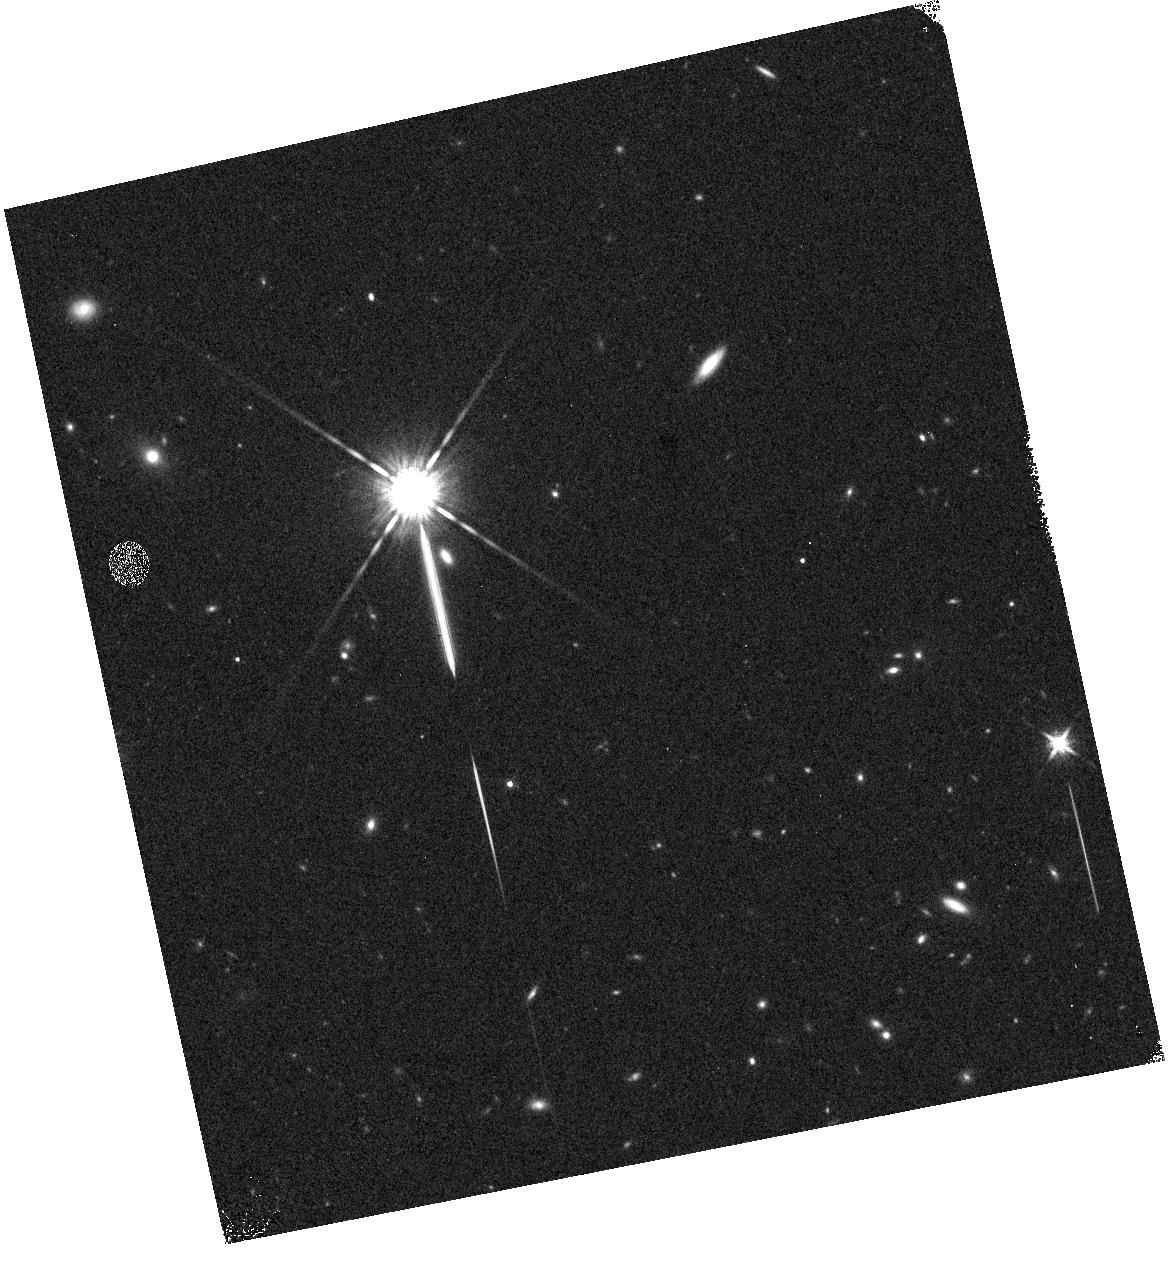
Target: field at RA 17.537°, Dec -2.374°. Instrument: WFC3/IR. Filter: F160W. Exposure: 3 min. Observation ID: hst_11696_8q_wfc3_ir_f160w_ib8c8q

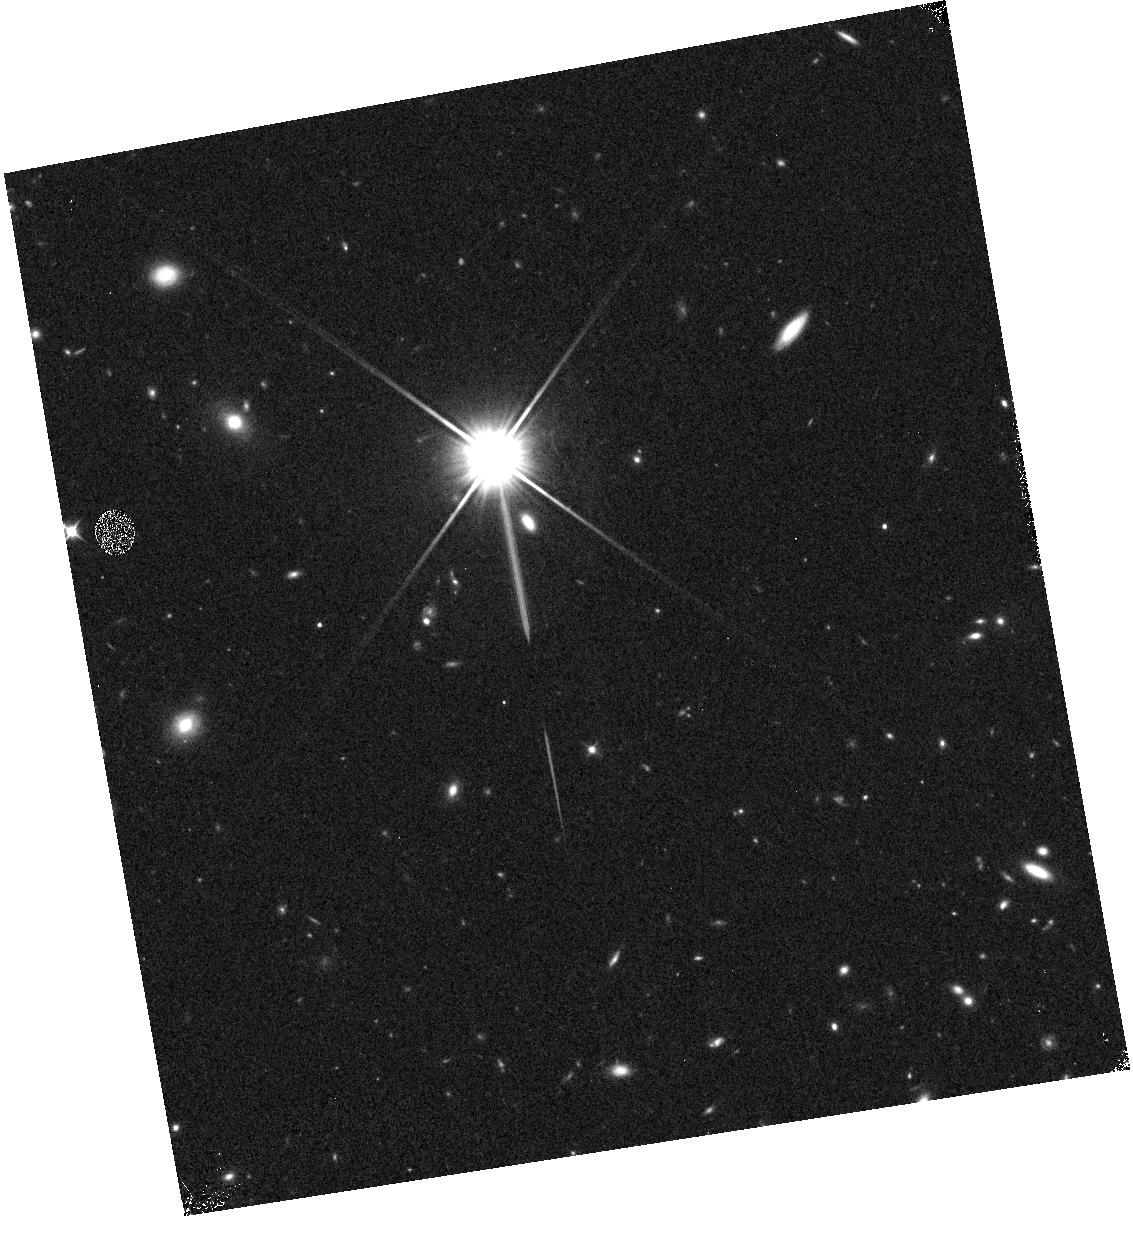
Target: field at RA 17.541°, Dec -2.375°. Instrument: WFC3/IR. Filter: F110W. Exposure: 3 min. Observation ID: hst_11696_4y_wfc3_ir_f110w_ib8c4y

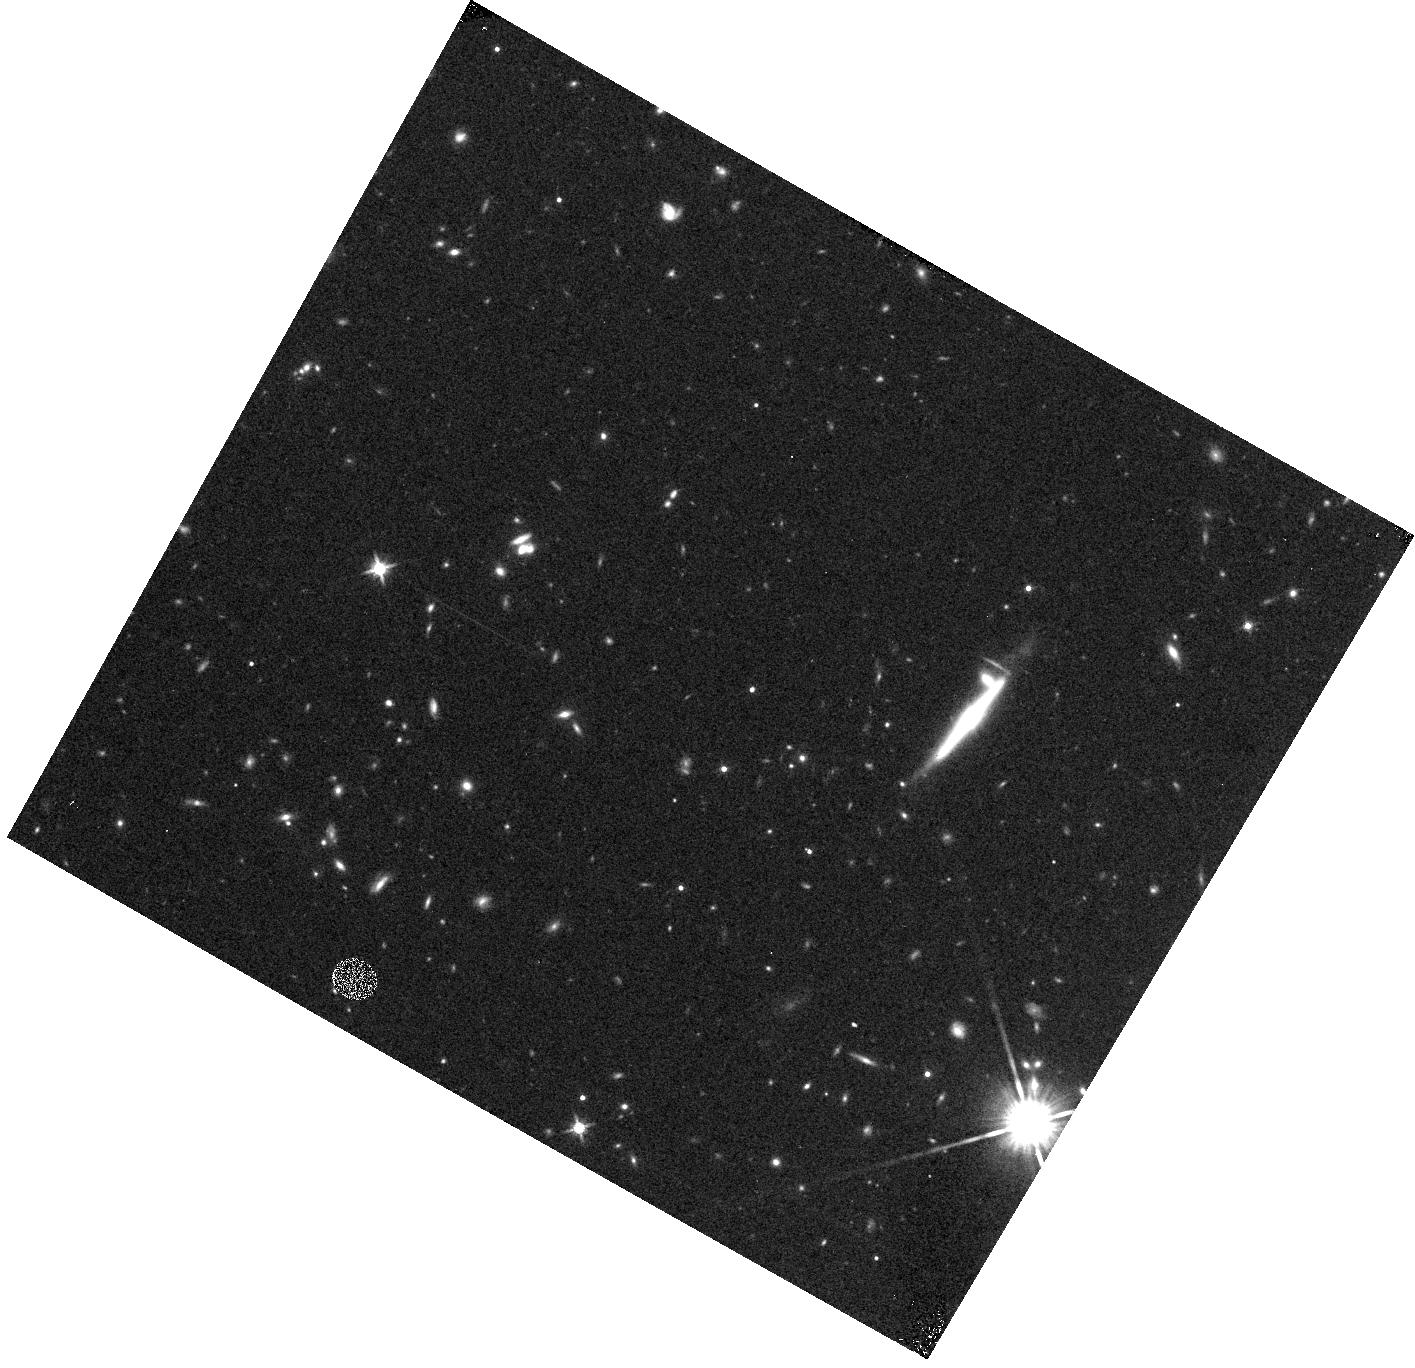
Target: field at RA 168.061°, Dec 35.614°. Instrument: WFC3/IR. Filter: F140W. Exposure: 4 min. Observation ID: hst_11696_d2_wfc3_ir_f140w_ib8cd2

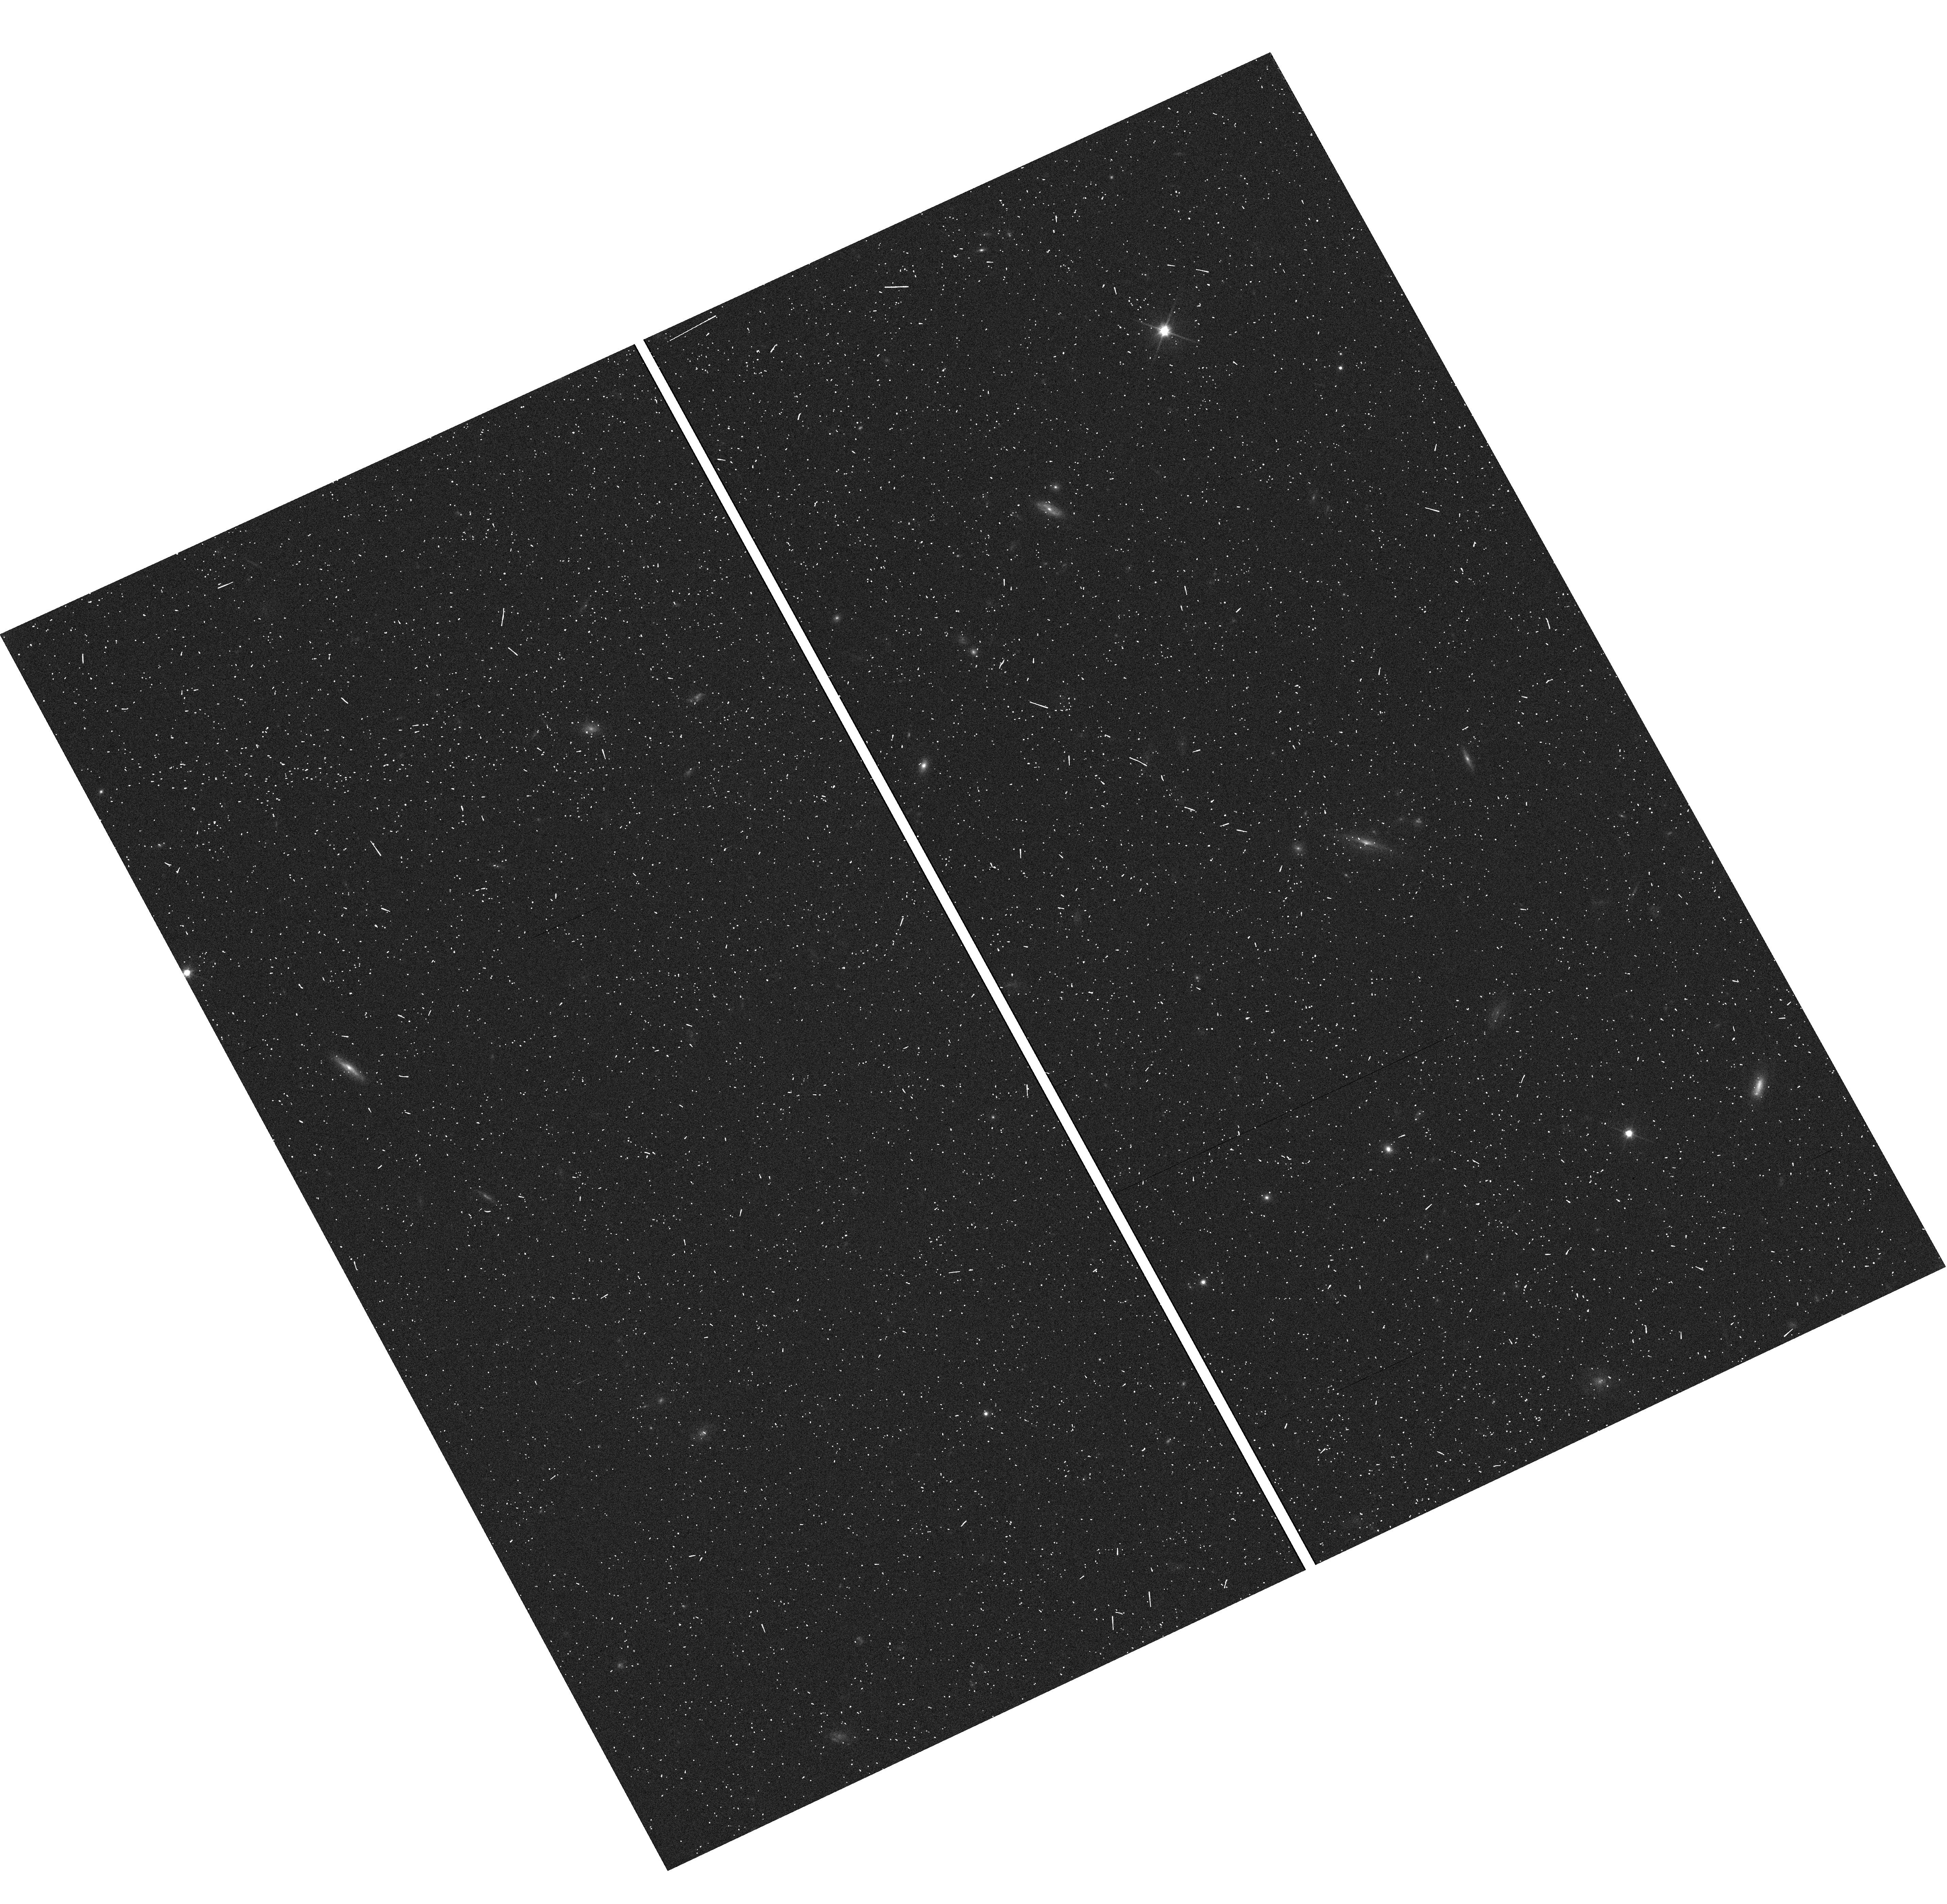
Target: field at RA 17.526°, Dec -2.395°. Instrument: WFC3/UVIS. Filter: F600LP. Exposure: 3 min. Observation ID: hst_11696_8o_wfc3_uvis_f600lp_ib8c8o

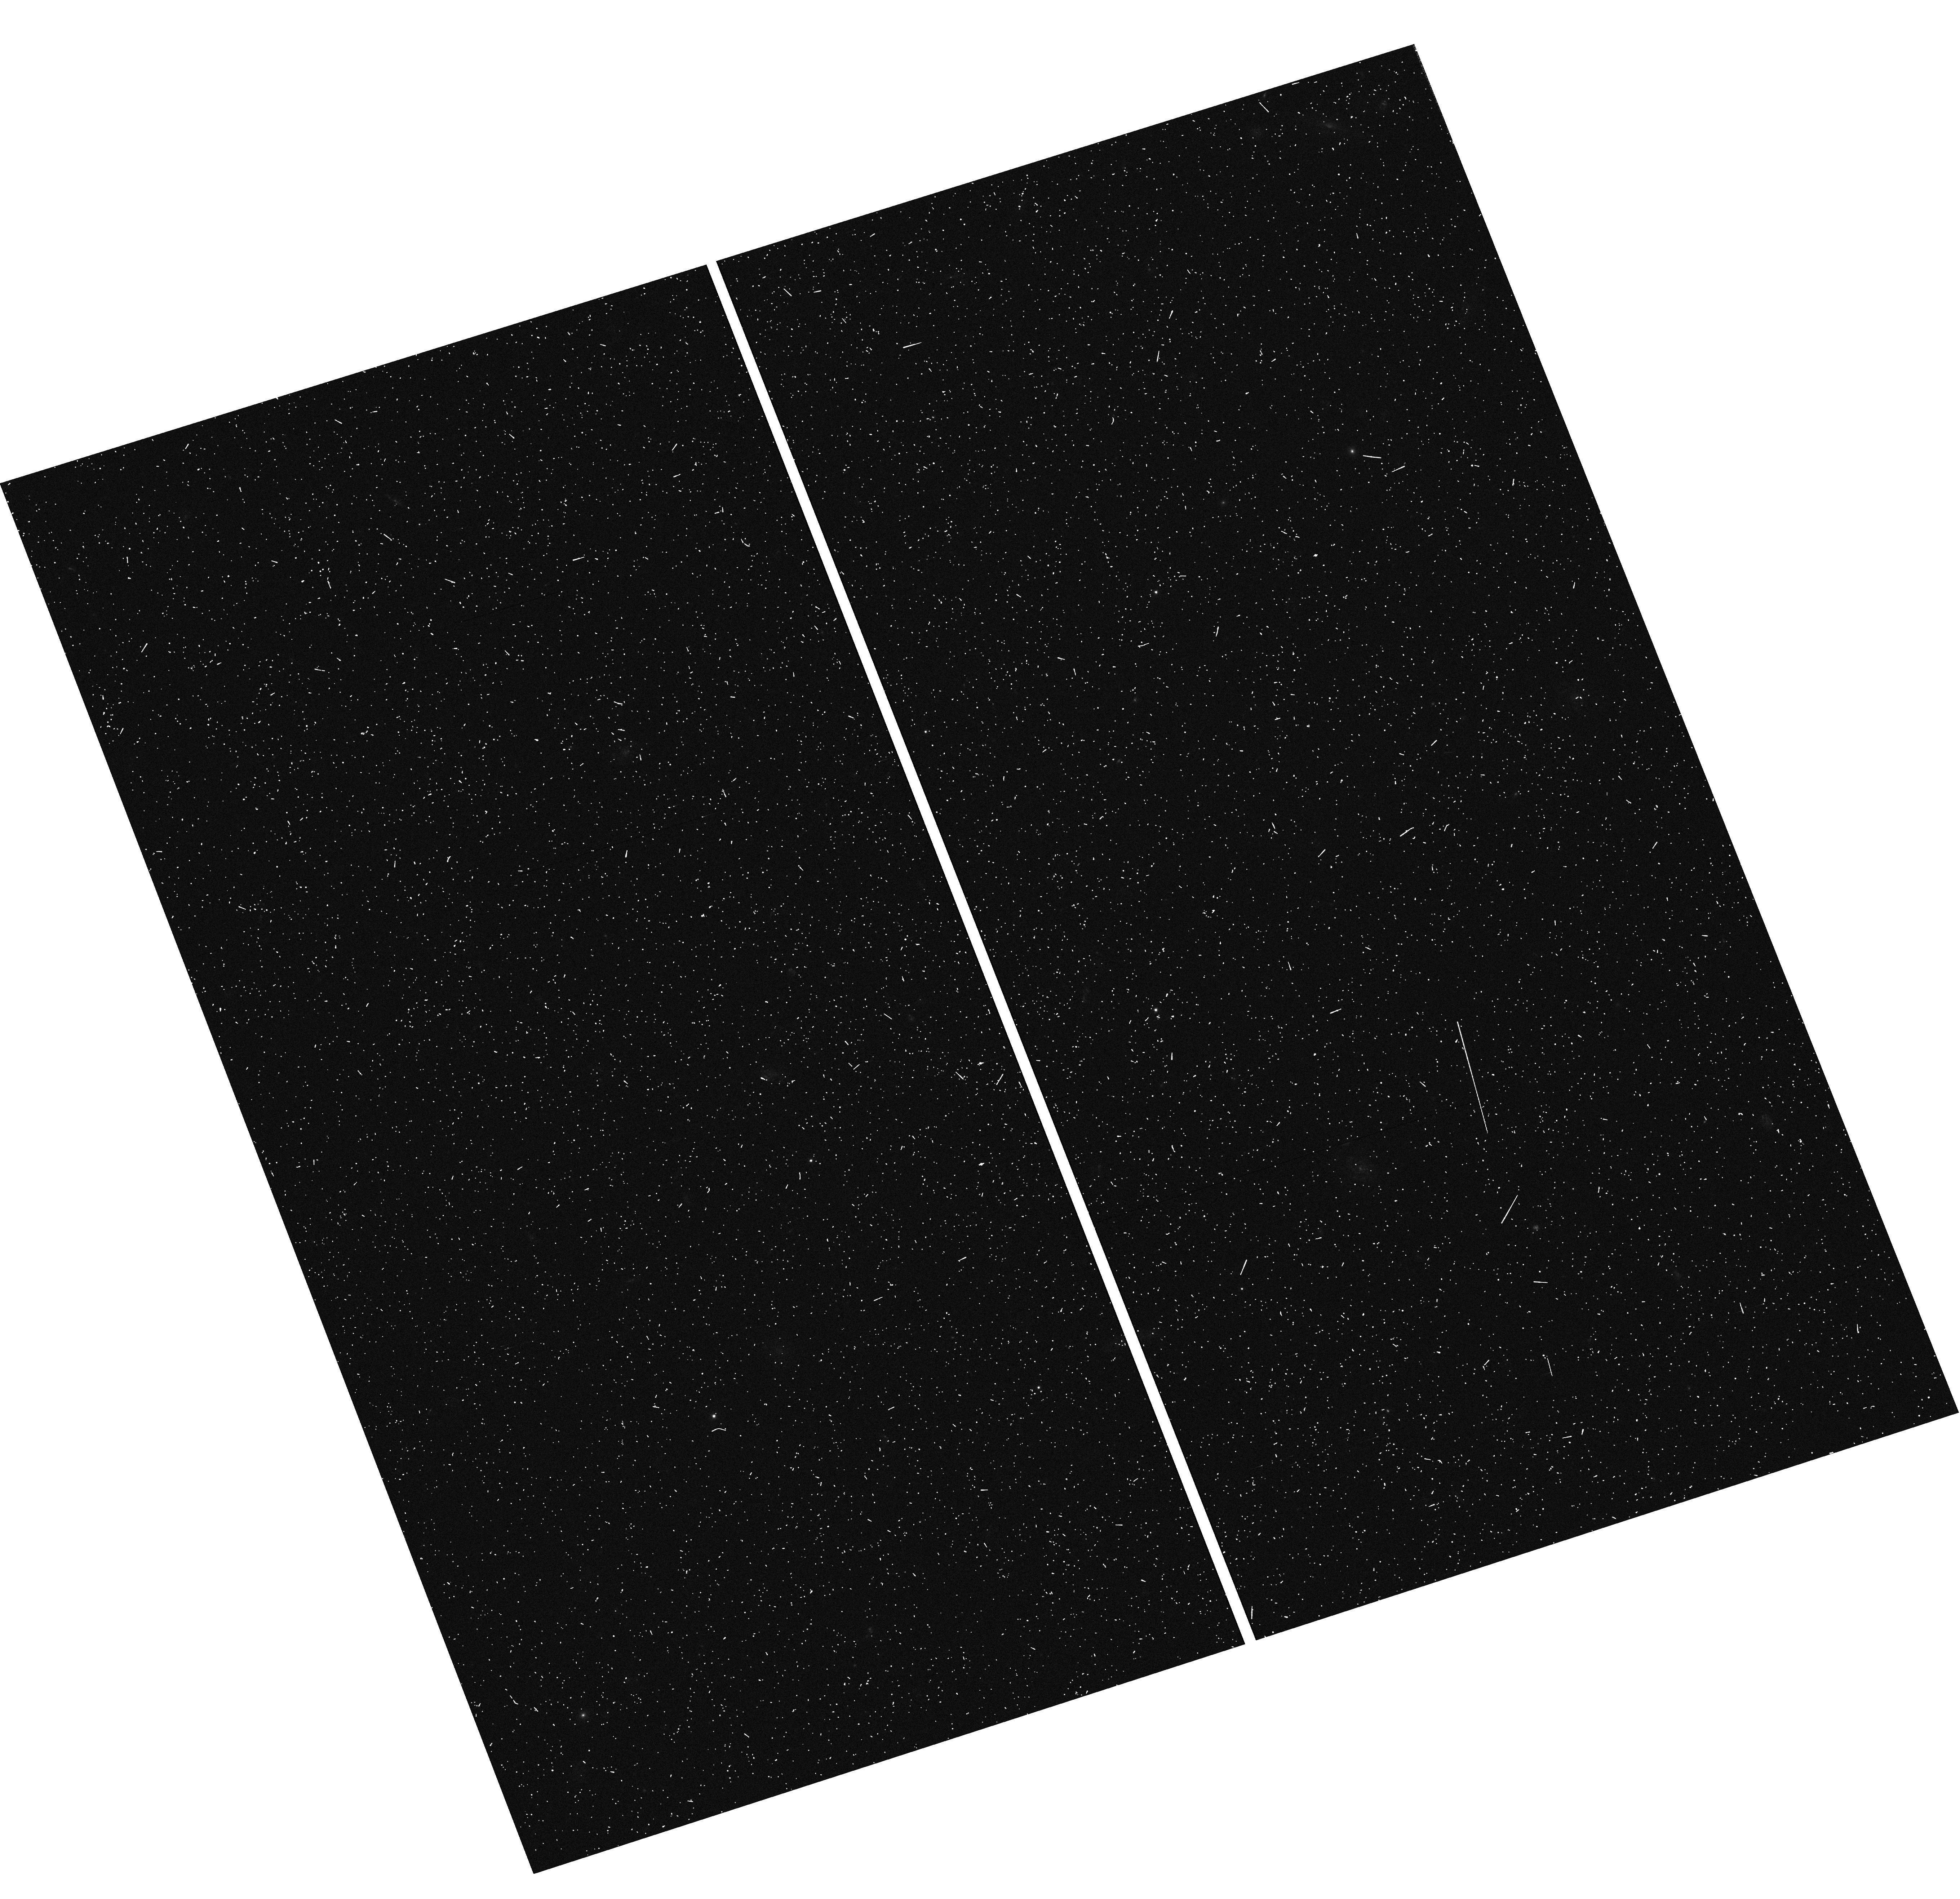
Target: field at RA 17.524°, Dec -2.417°. Instrument: WFC3/UVIS. Filter: F475X. Exposure: 3 min. Observation ID: hst_11696_8g_wfc3_uvis_f475x_ib8c8g

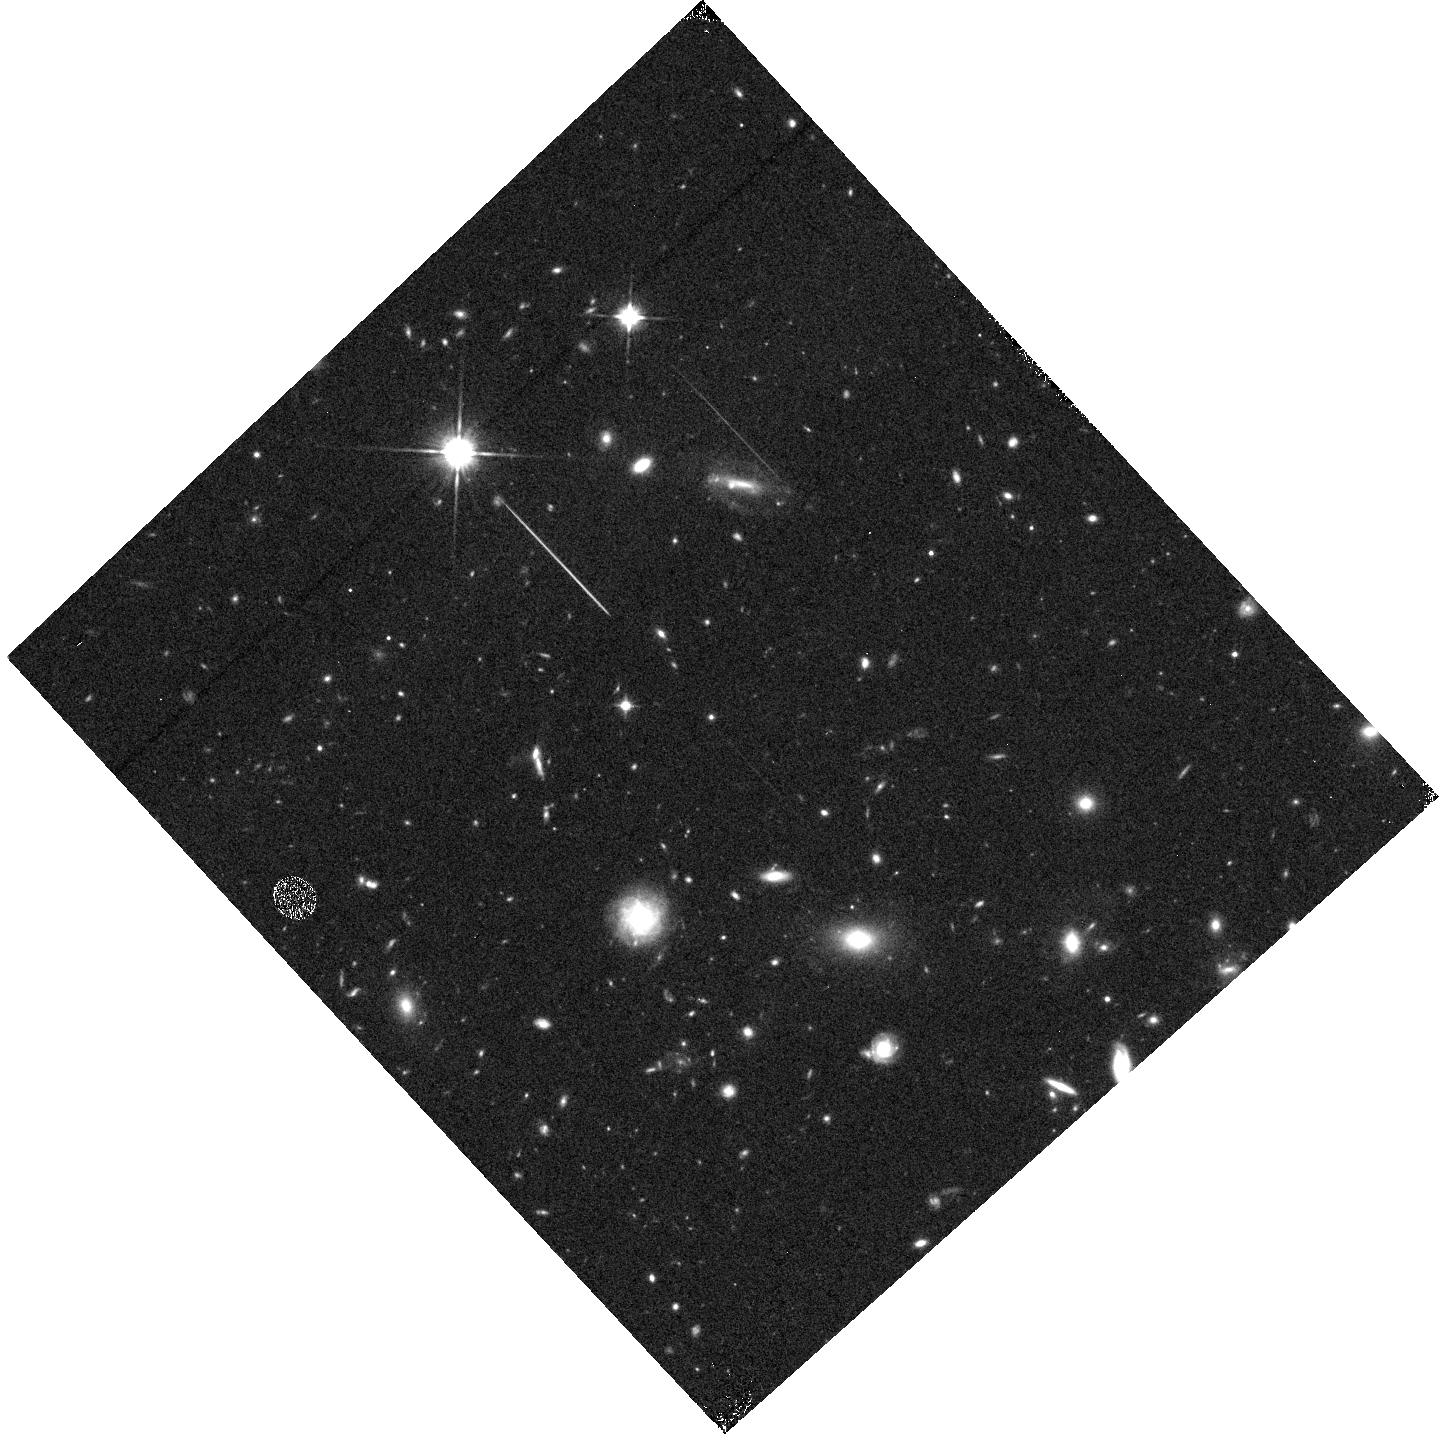
Target: field at RA 150.266°, Dec 50.399°. Instrument: WFC3/IR. Filter: F110W. Exposure: 8 min. Observation ID: hst_11696_9l_wfc3_ir_f110w_ib8c9l

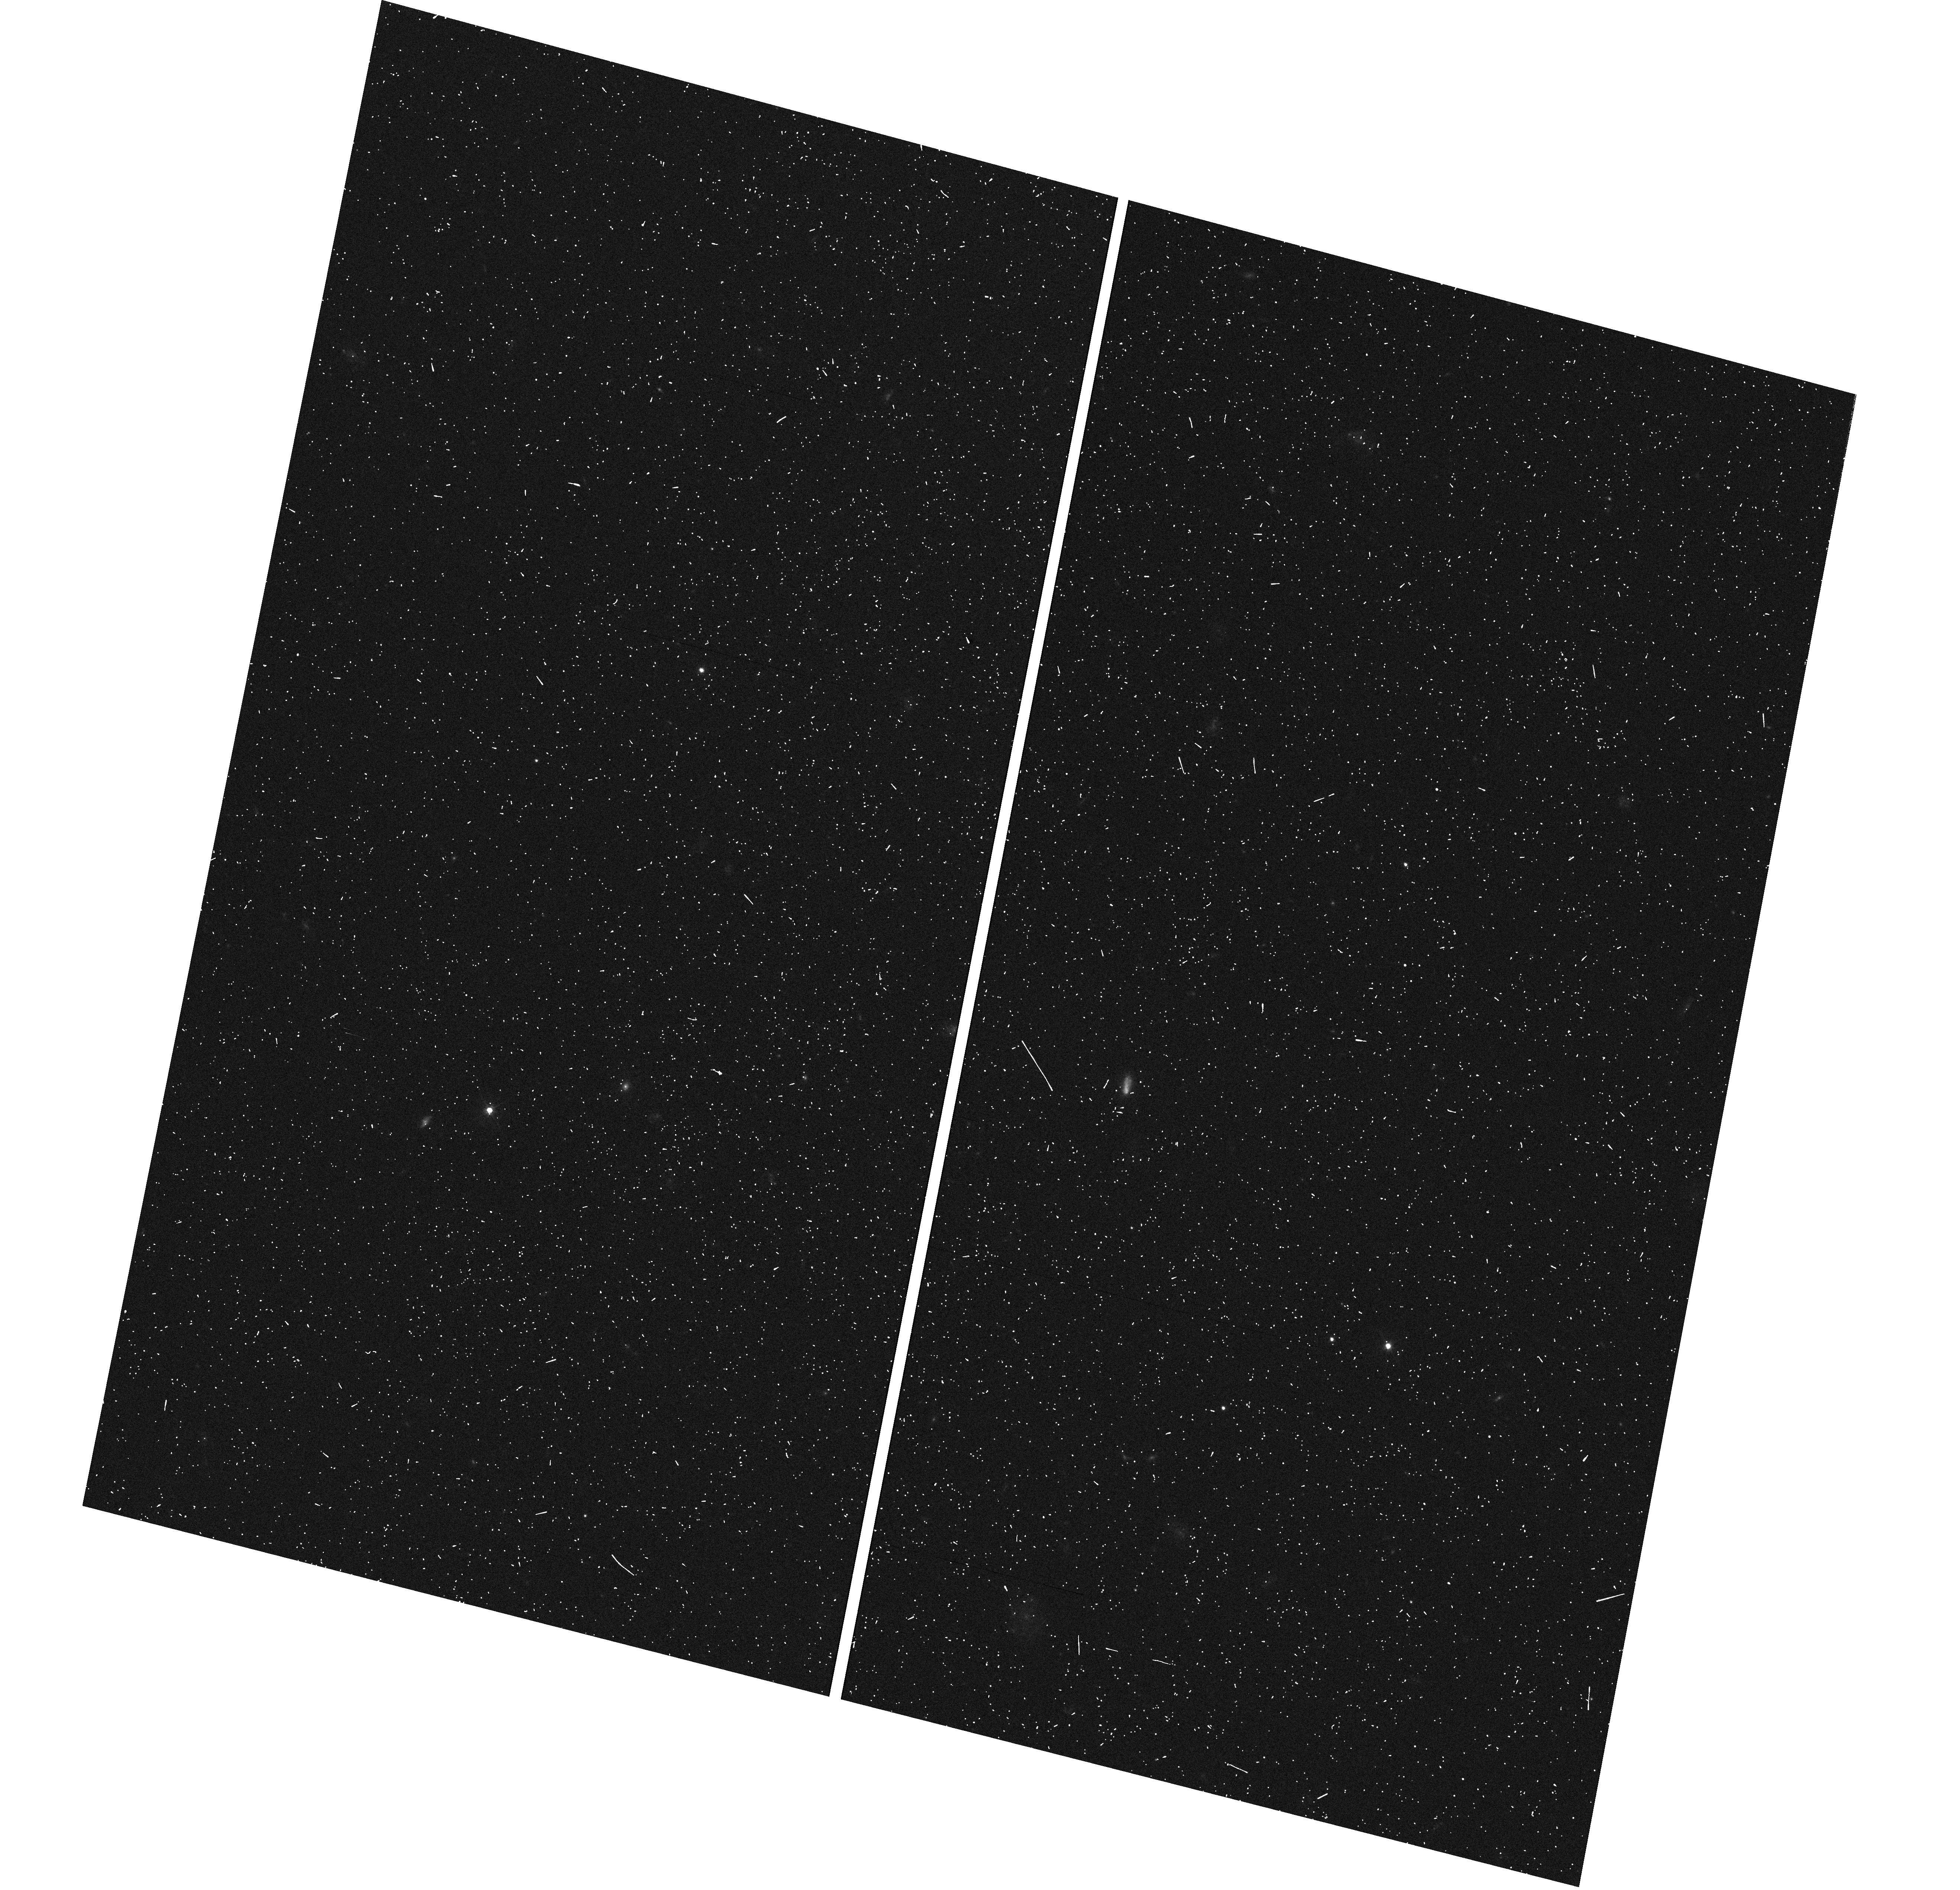
Target: field at RA 211.303°, Dec 46.989°. Instrument: WFC3/UVIS. Filter: F475X. Exposure: 3 min. Observation ID: hst_11696_ac_wfc3_uvis_f475x_ib8cac

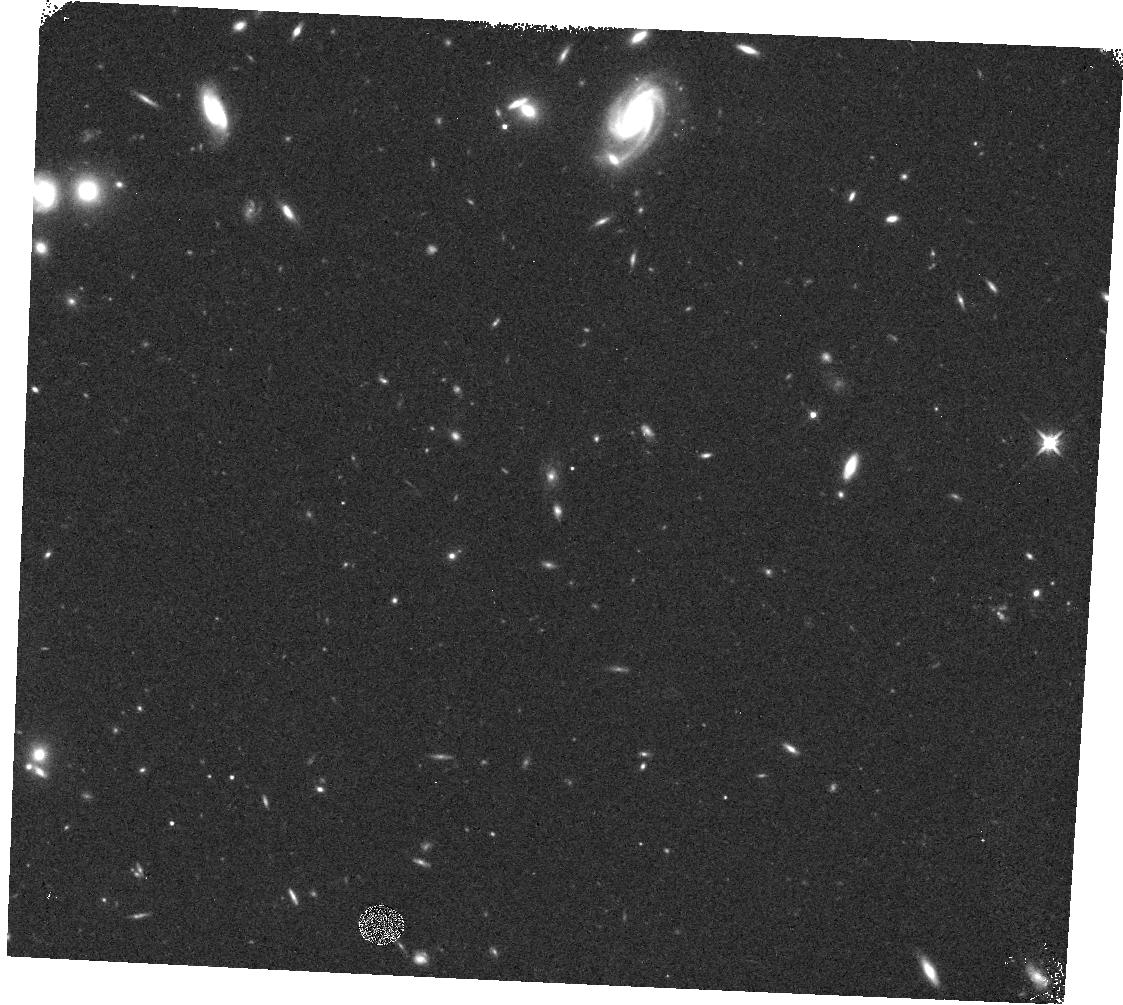
Target: field at RA 205.128°, Dec 41.386°. Instrument: WFC3/IR. Filter: F140W. Exposure: 4 min. Observation ID: hst_11696_bh_wfc3_ir_f140w_ib8cbh

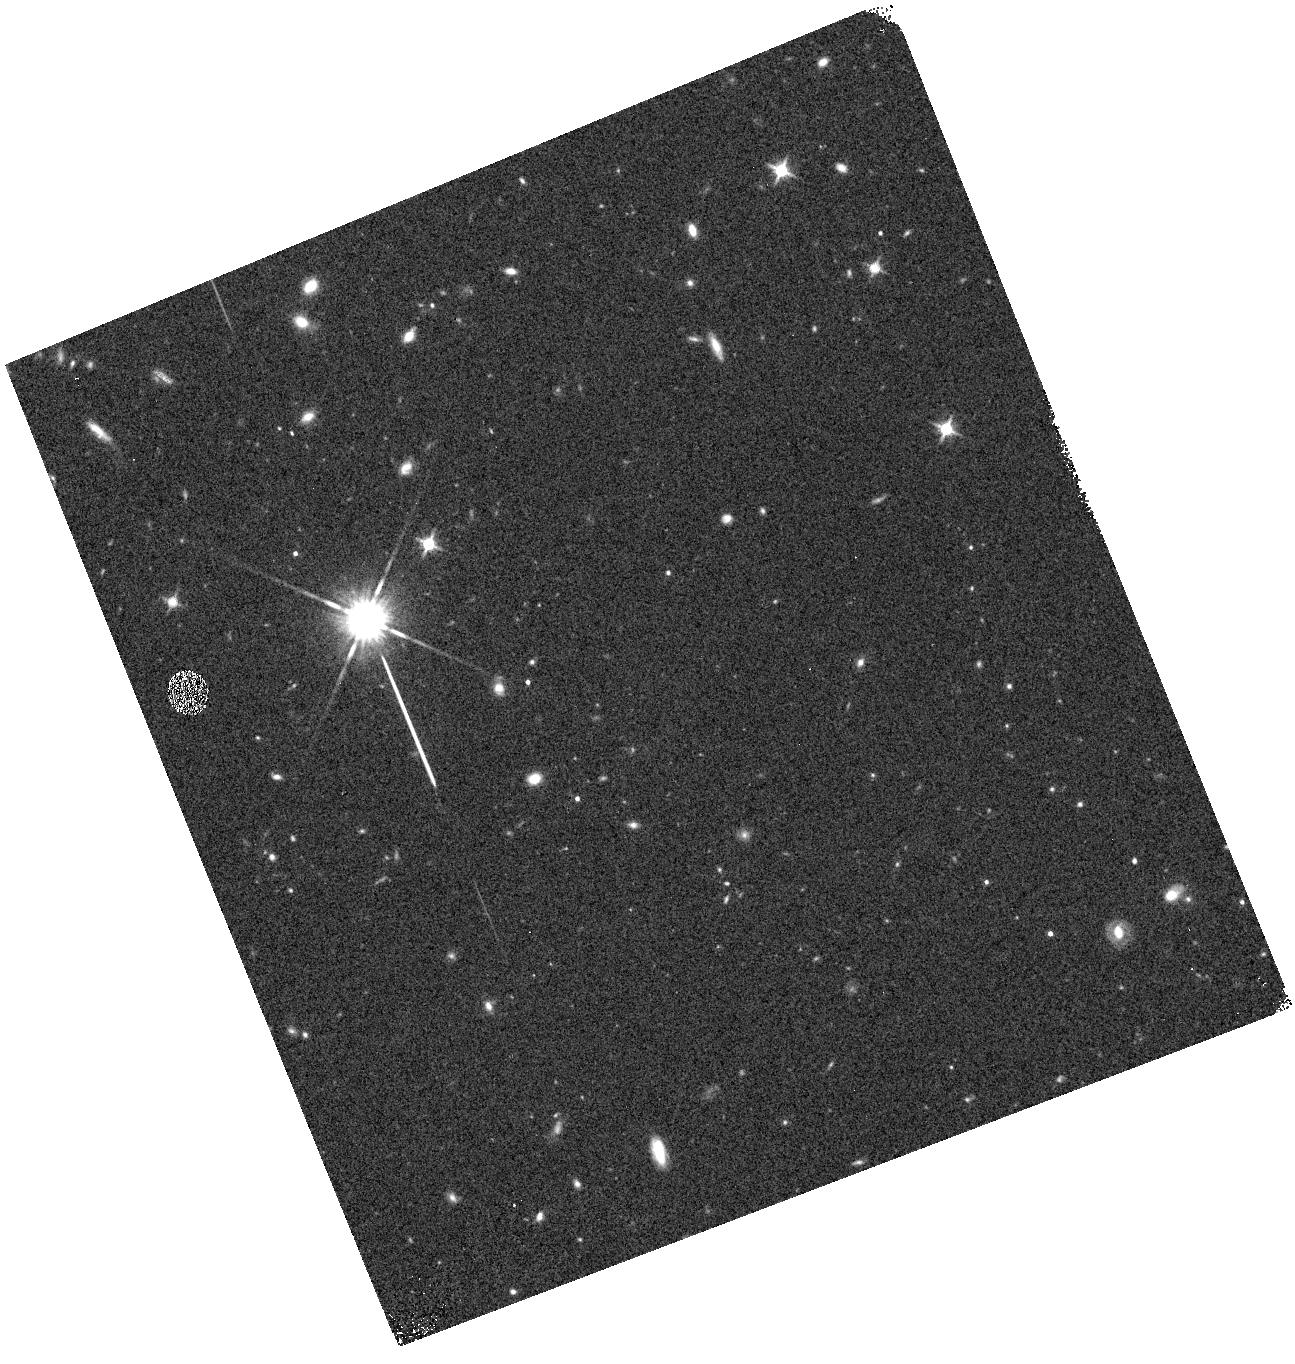
Target: field at RA 16.661°, Dec 15.138°. Instrument: WFC3/IR. Filter: F140W. Exposure: 5 min. Observation ID: hst_11696_9r_wfc3_ir_f140w_ib8c9r

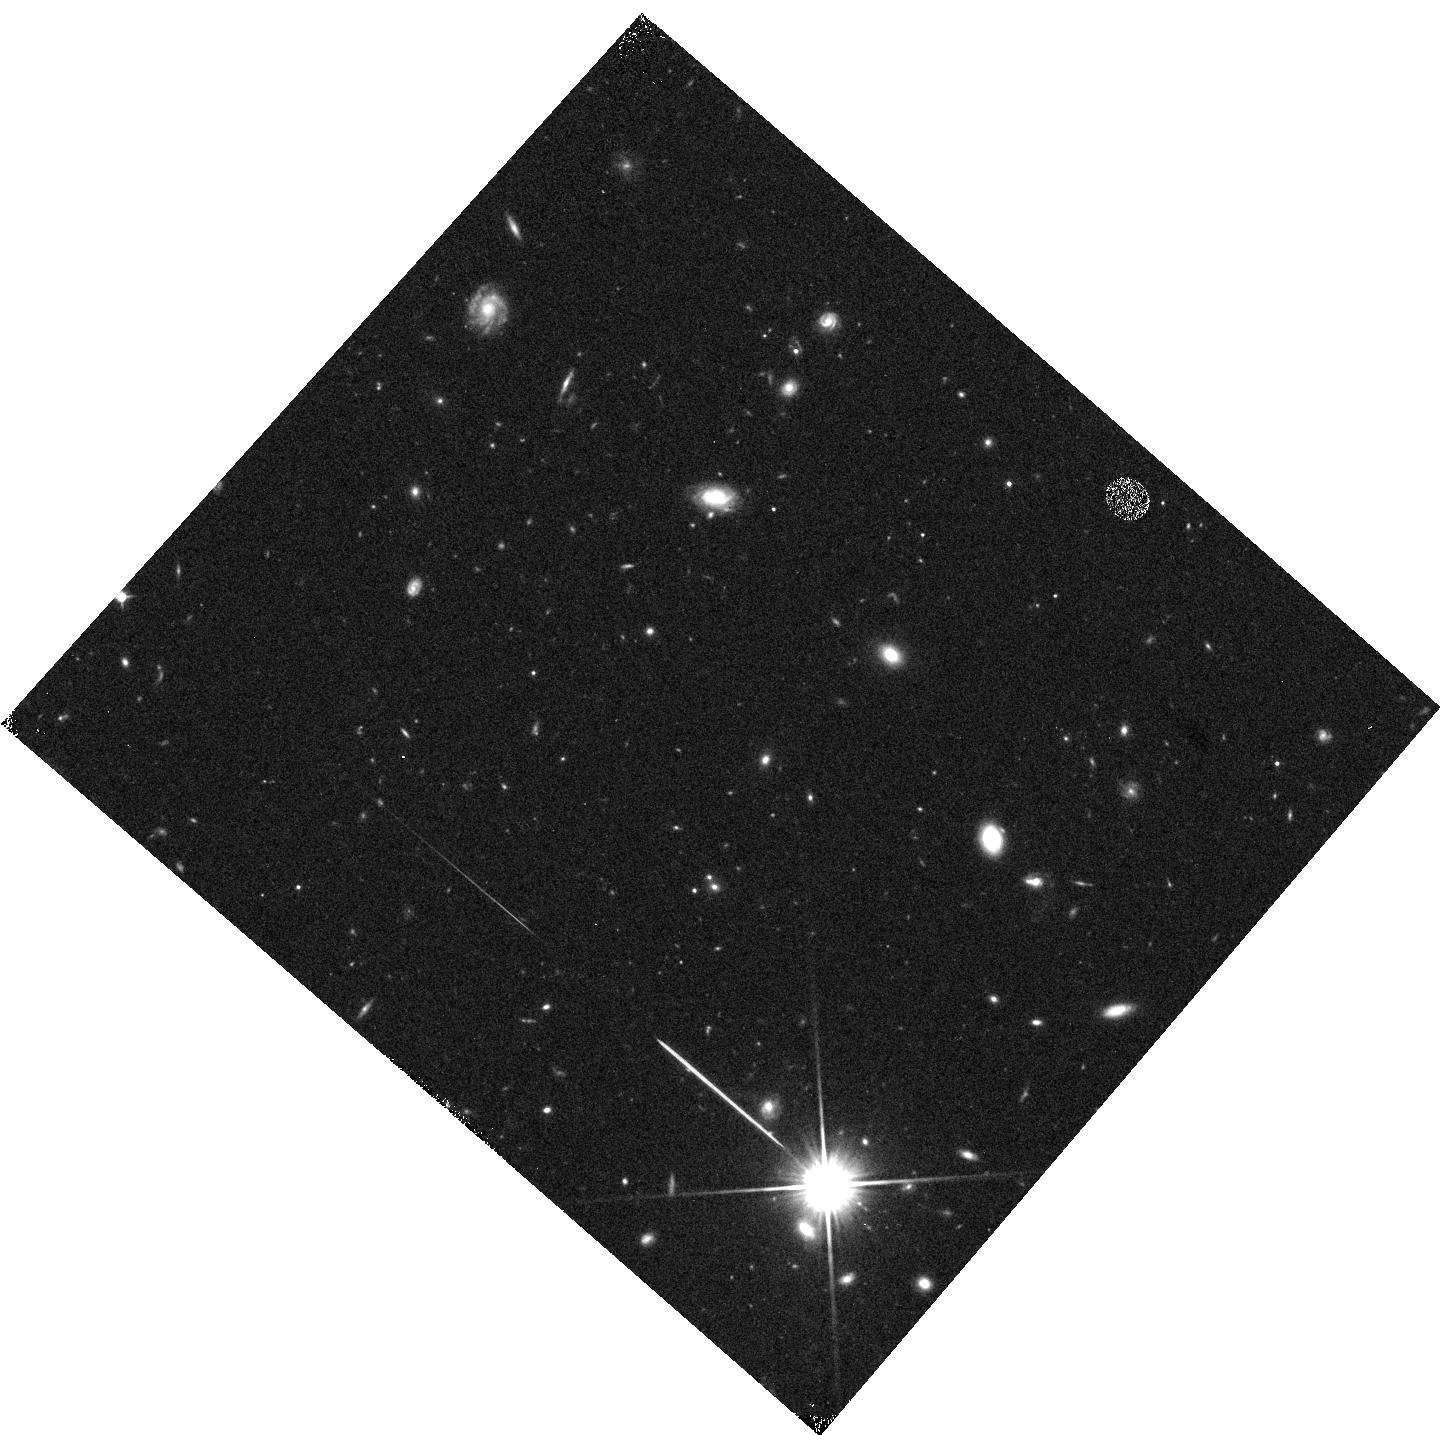
Target: field at RA 187.324°, Dec 10.735°. Instrument: WFC3/IR. Filter: F110W. Exposure: 4 min. Observation ID: hst_11696_ee_wfc3_ir_f110w_ib8cee

Infrared Survey of Star Formation Across Cosmic Time (PI: Malkan, Matthew A.)

We propose to use the unique power of WFC3 slitless spectroscopy to measure the evolution of cosmic star formation from the end of the reionization epoch at z>6 to the close of the galaxy-building era at z~0.3.Pure parallel observations with the grisms have proven to be efficient for identifying line emission from galaxies across a broad range of redshifts. The G102 grism on WFC3 was designed to extend this capability to search for Ly-alpha emission from the first galaxies. Using up to 250 orbits of pure parallel WFC3 spectroscopy, we will observe about 40 deep (4-5 orbit) fields with the combination of G102 and G141, and about 20 shallow (2-3 orbit) fields with G141 alone. Our primary science goals at the highest redshifts are: (1) Detect Lya in ~100 galaxies with z>5.6 and measure the evolution of the Lya luminosity function, independent of of cosmic variance; 2) Determine the connection between emission-line selected and continuum-break selected galaxies at these high redshifts, and 3) Search for the proposed signature of neutral hydrogen absorption at re-ionization. At intermediate redshifts we will (4) Detect more than 1000 galaxies in Halpha at 0.5<z<1.8 to measure the evolution of the extinction-corrected star formation density across the peak epoch of star formation. This is over an order-of-magnitude improvement in the current statistics, from the NICMOS Parallel grism survey. (5) Trace ``cosmic downsizing" from 0.5<z<2.2; and (6) Estimate the evolution in reddening and metallicty in star-forming galaxies and measure the evolution of the Seyfert population. For hundreds of spectra we will be able to measure one or even two line pair ratios -- in particular, the Balmer decrement and [OII]/[OIII] are sensitive to gas reddening and metallicity. As a bonus, the G102 grism offers the possiblity of detecting Lya emission at z=7-8.8. To identify single-line Lya emitters, we will exploit the wide 0.8--1.9um wavelength coverage of the combined G102+G141 spectra. All [OII] and [OIII] interlopers detected in G102 will be reliably separated from true LAEs by the detection of at least one strong line in the G141 spectrum, without the need for any ancillary data. We waive all proprietary rights to our data and will make high-level data products available through the ST/ECF.